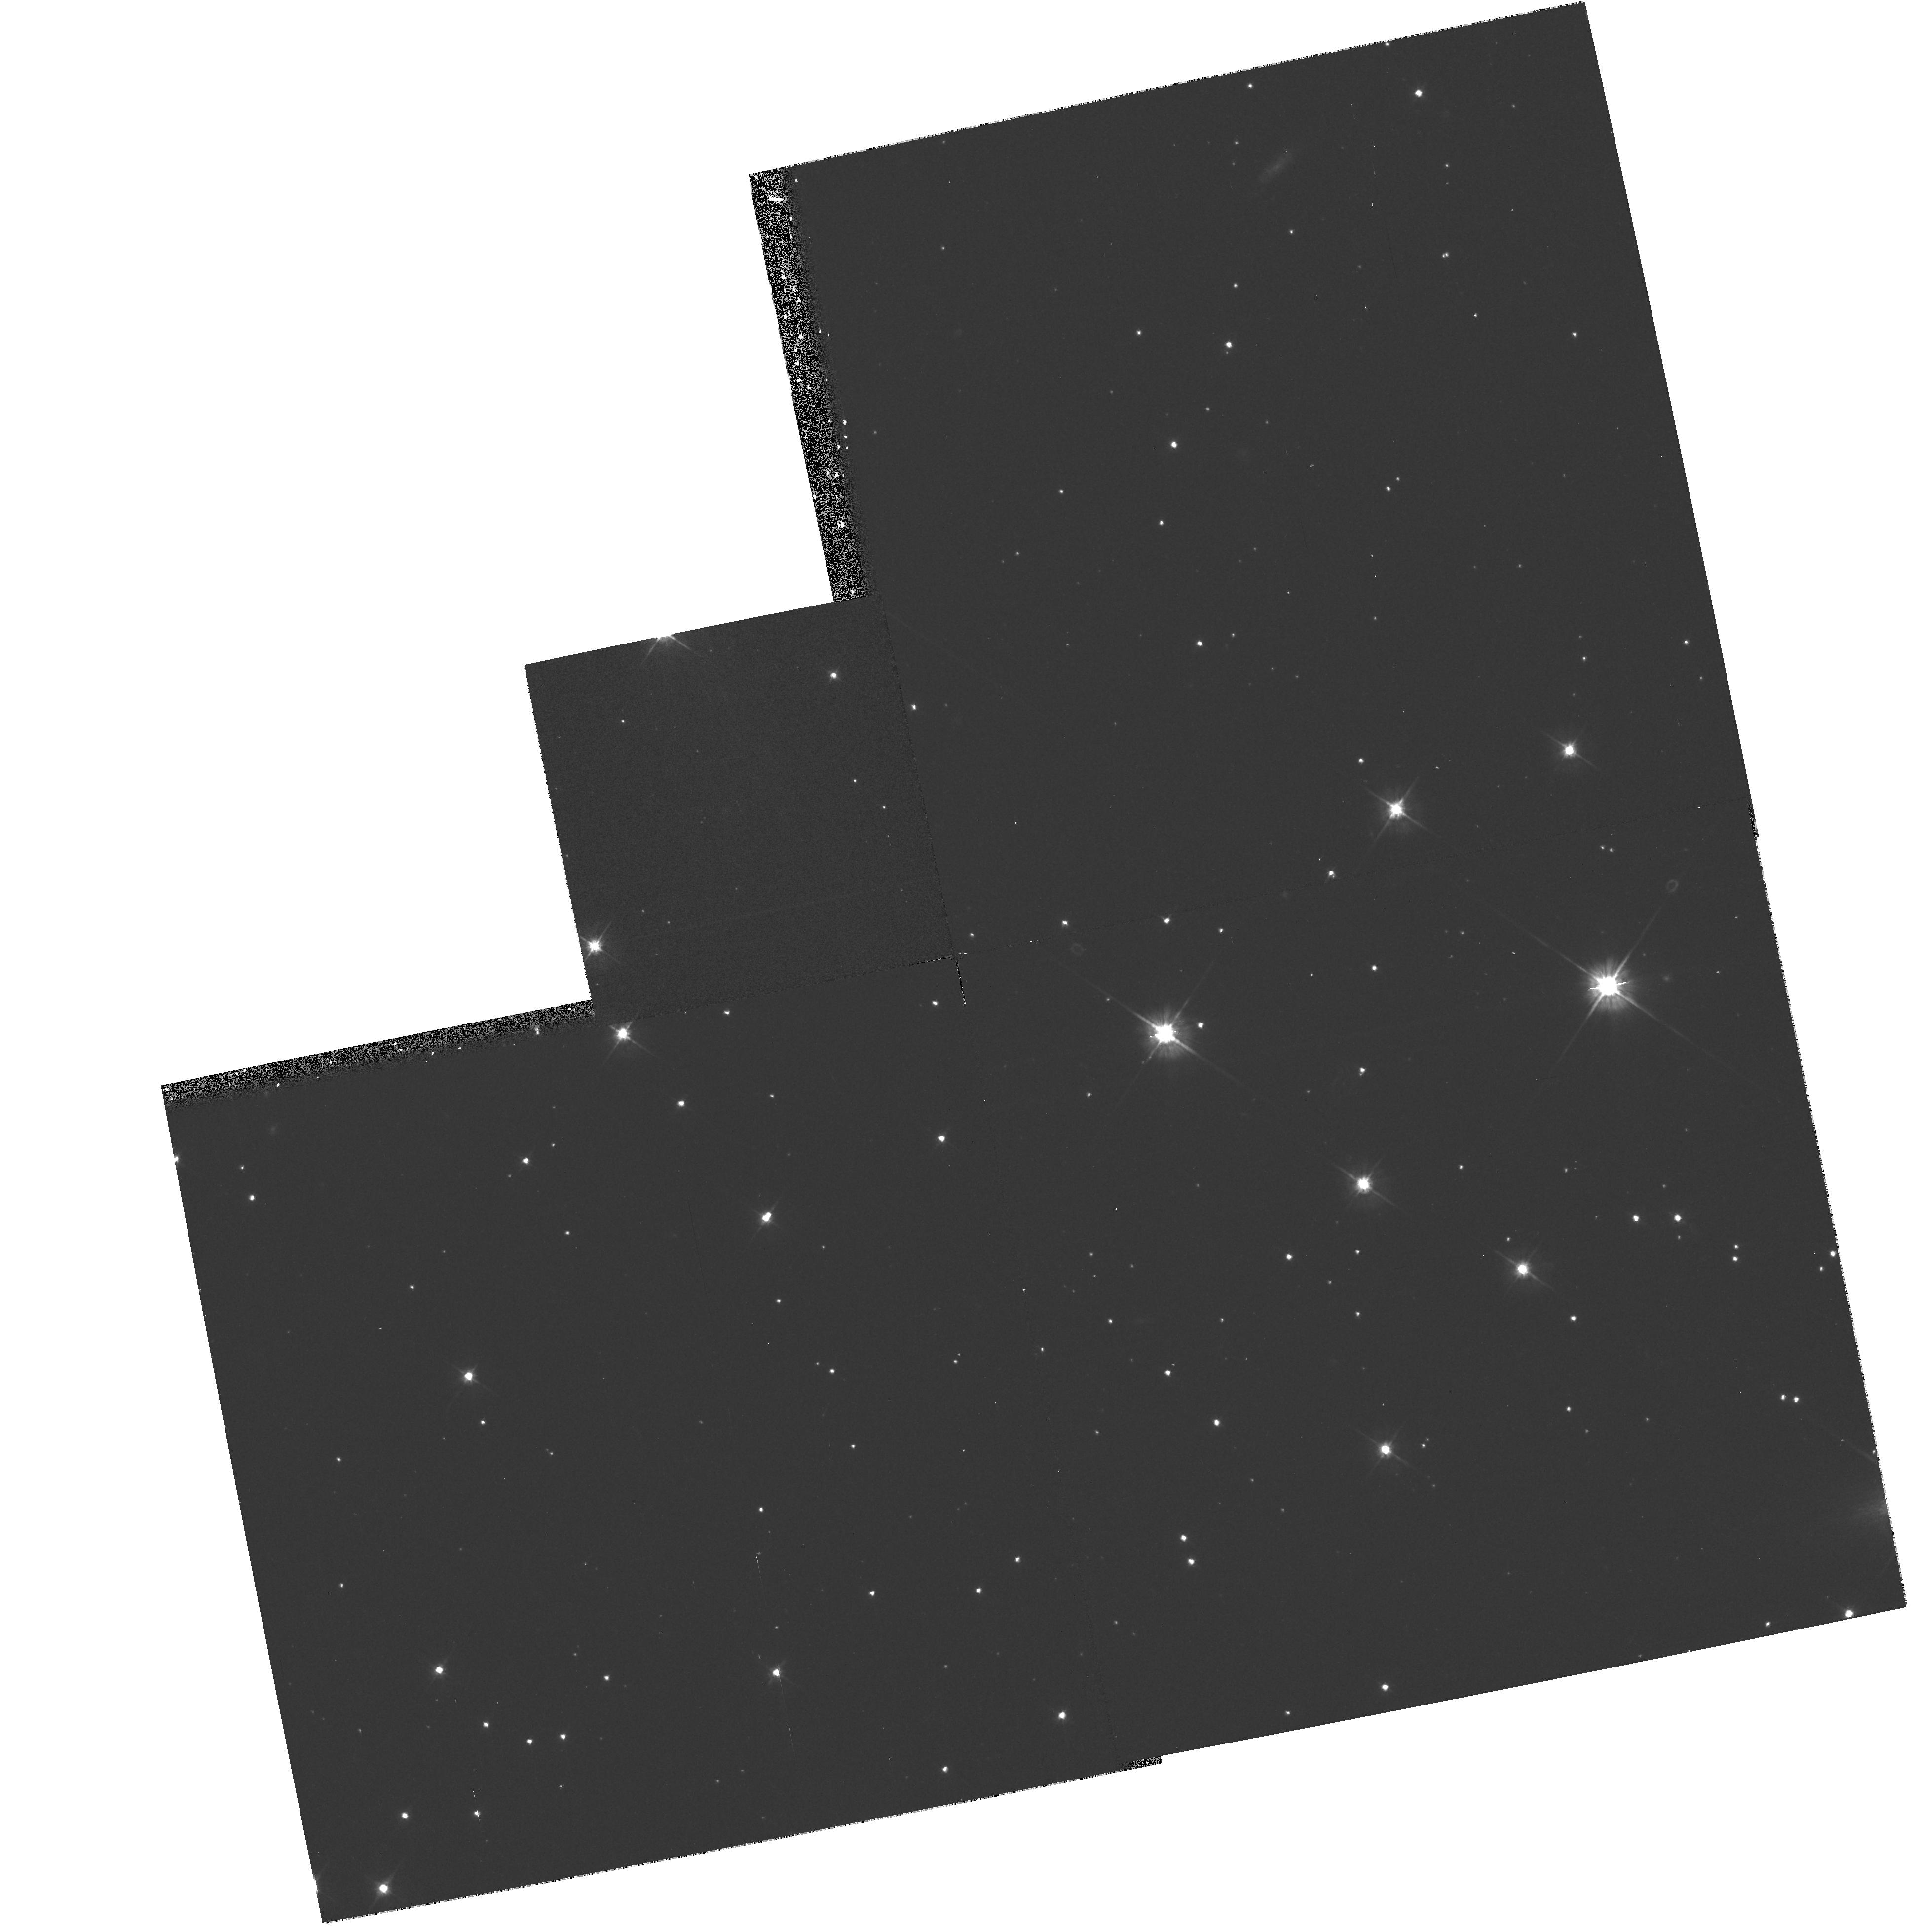
Target: QSO-204720+264402. Instrument: WFPC2/PC. Filter: F555W. Exposure: 17 min. Observation ID: hst_6629_01_wfpc2_pc_f555w_u3a701

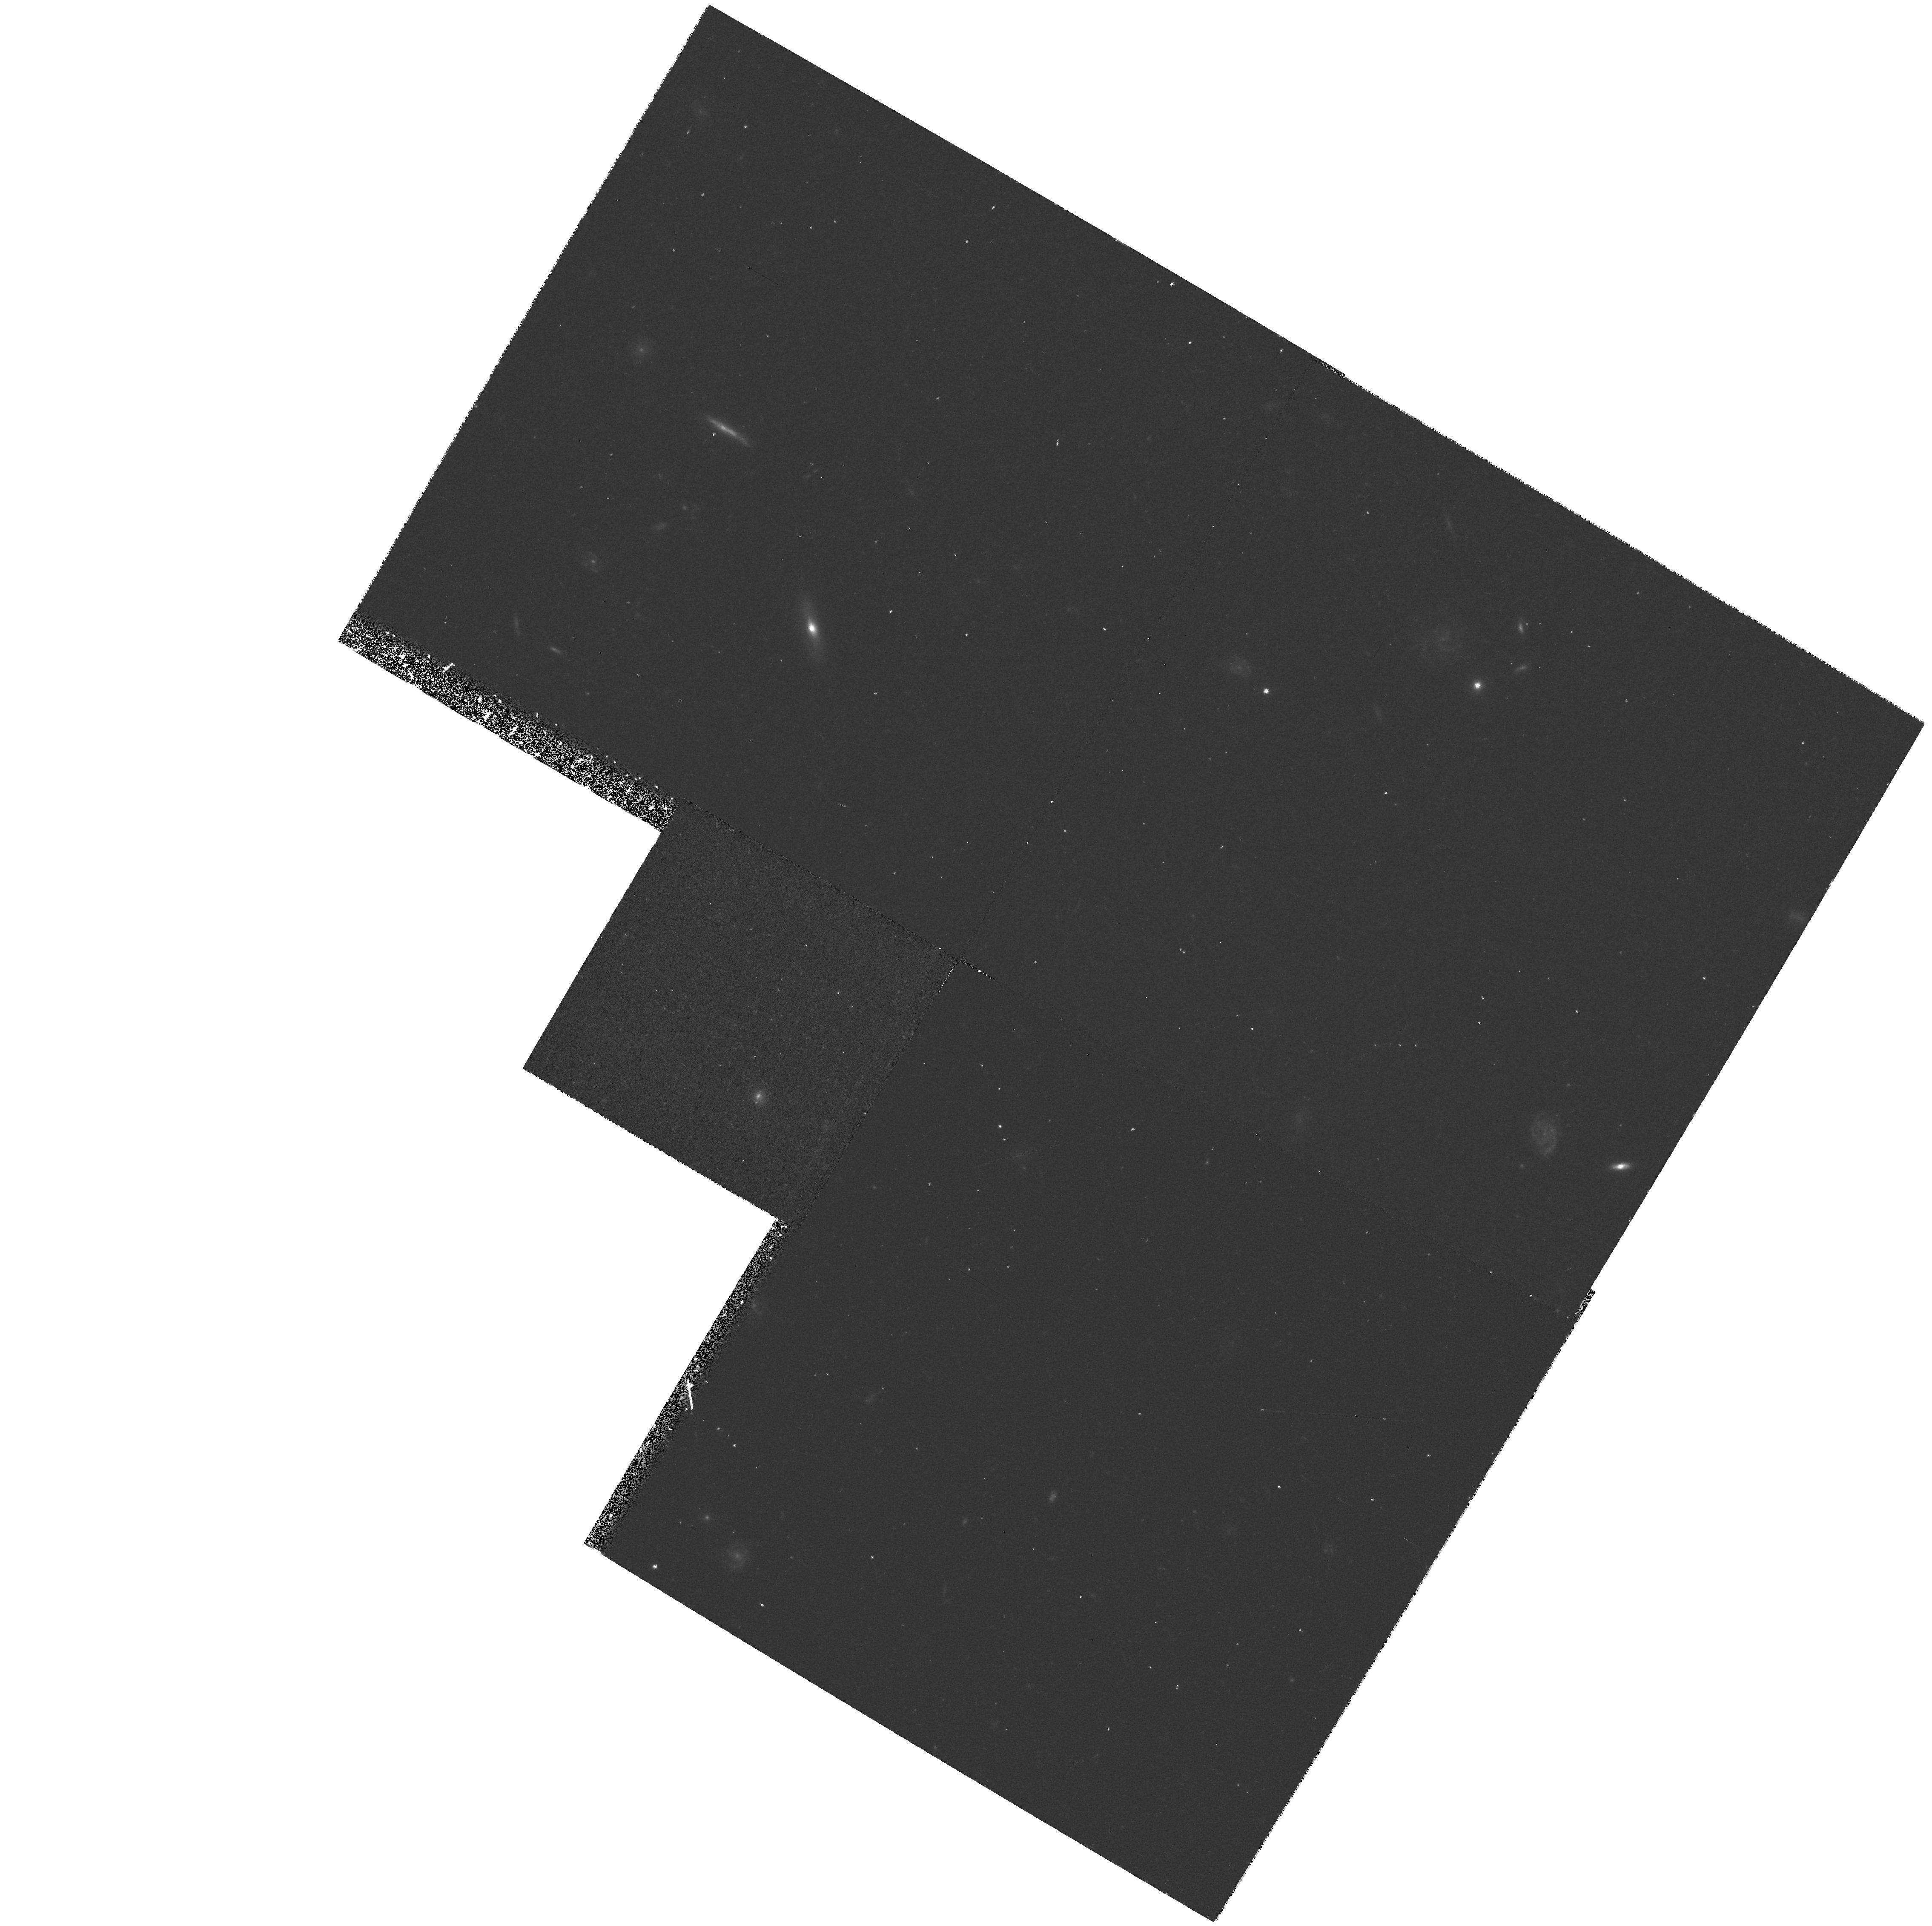
Target: QSO-113000+381203. Instrument: WFPC2/PC. Filter: F555W. Exposure: 17 min. Observation ID: hst_6629_03_wfpc2_pc_f555w_u3a703

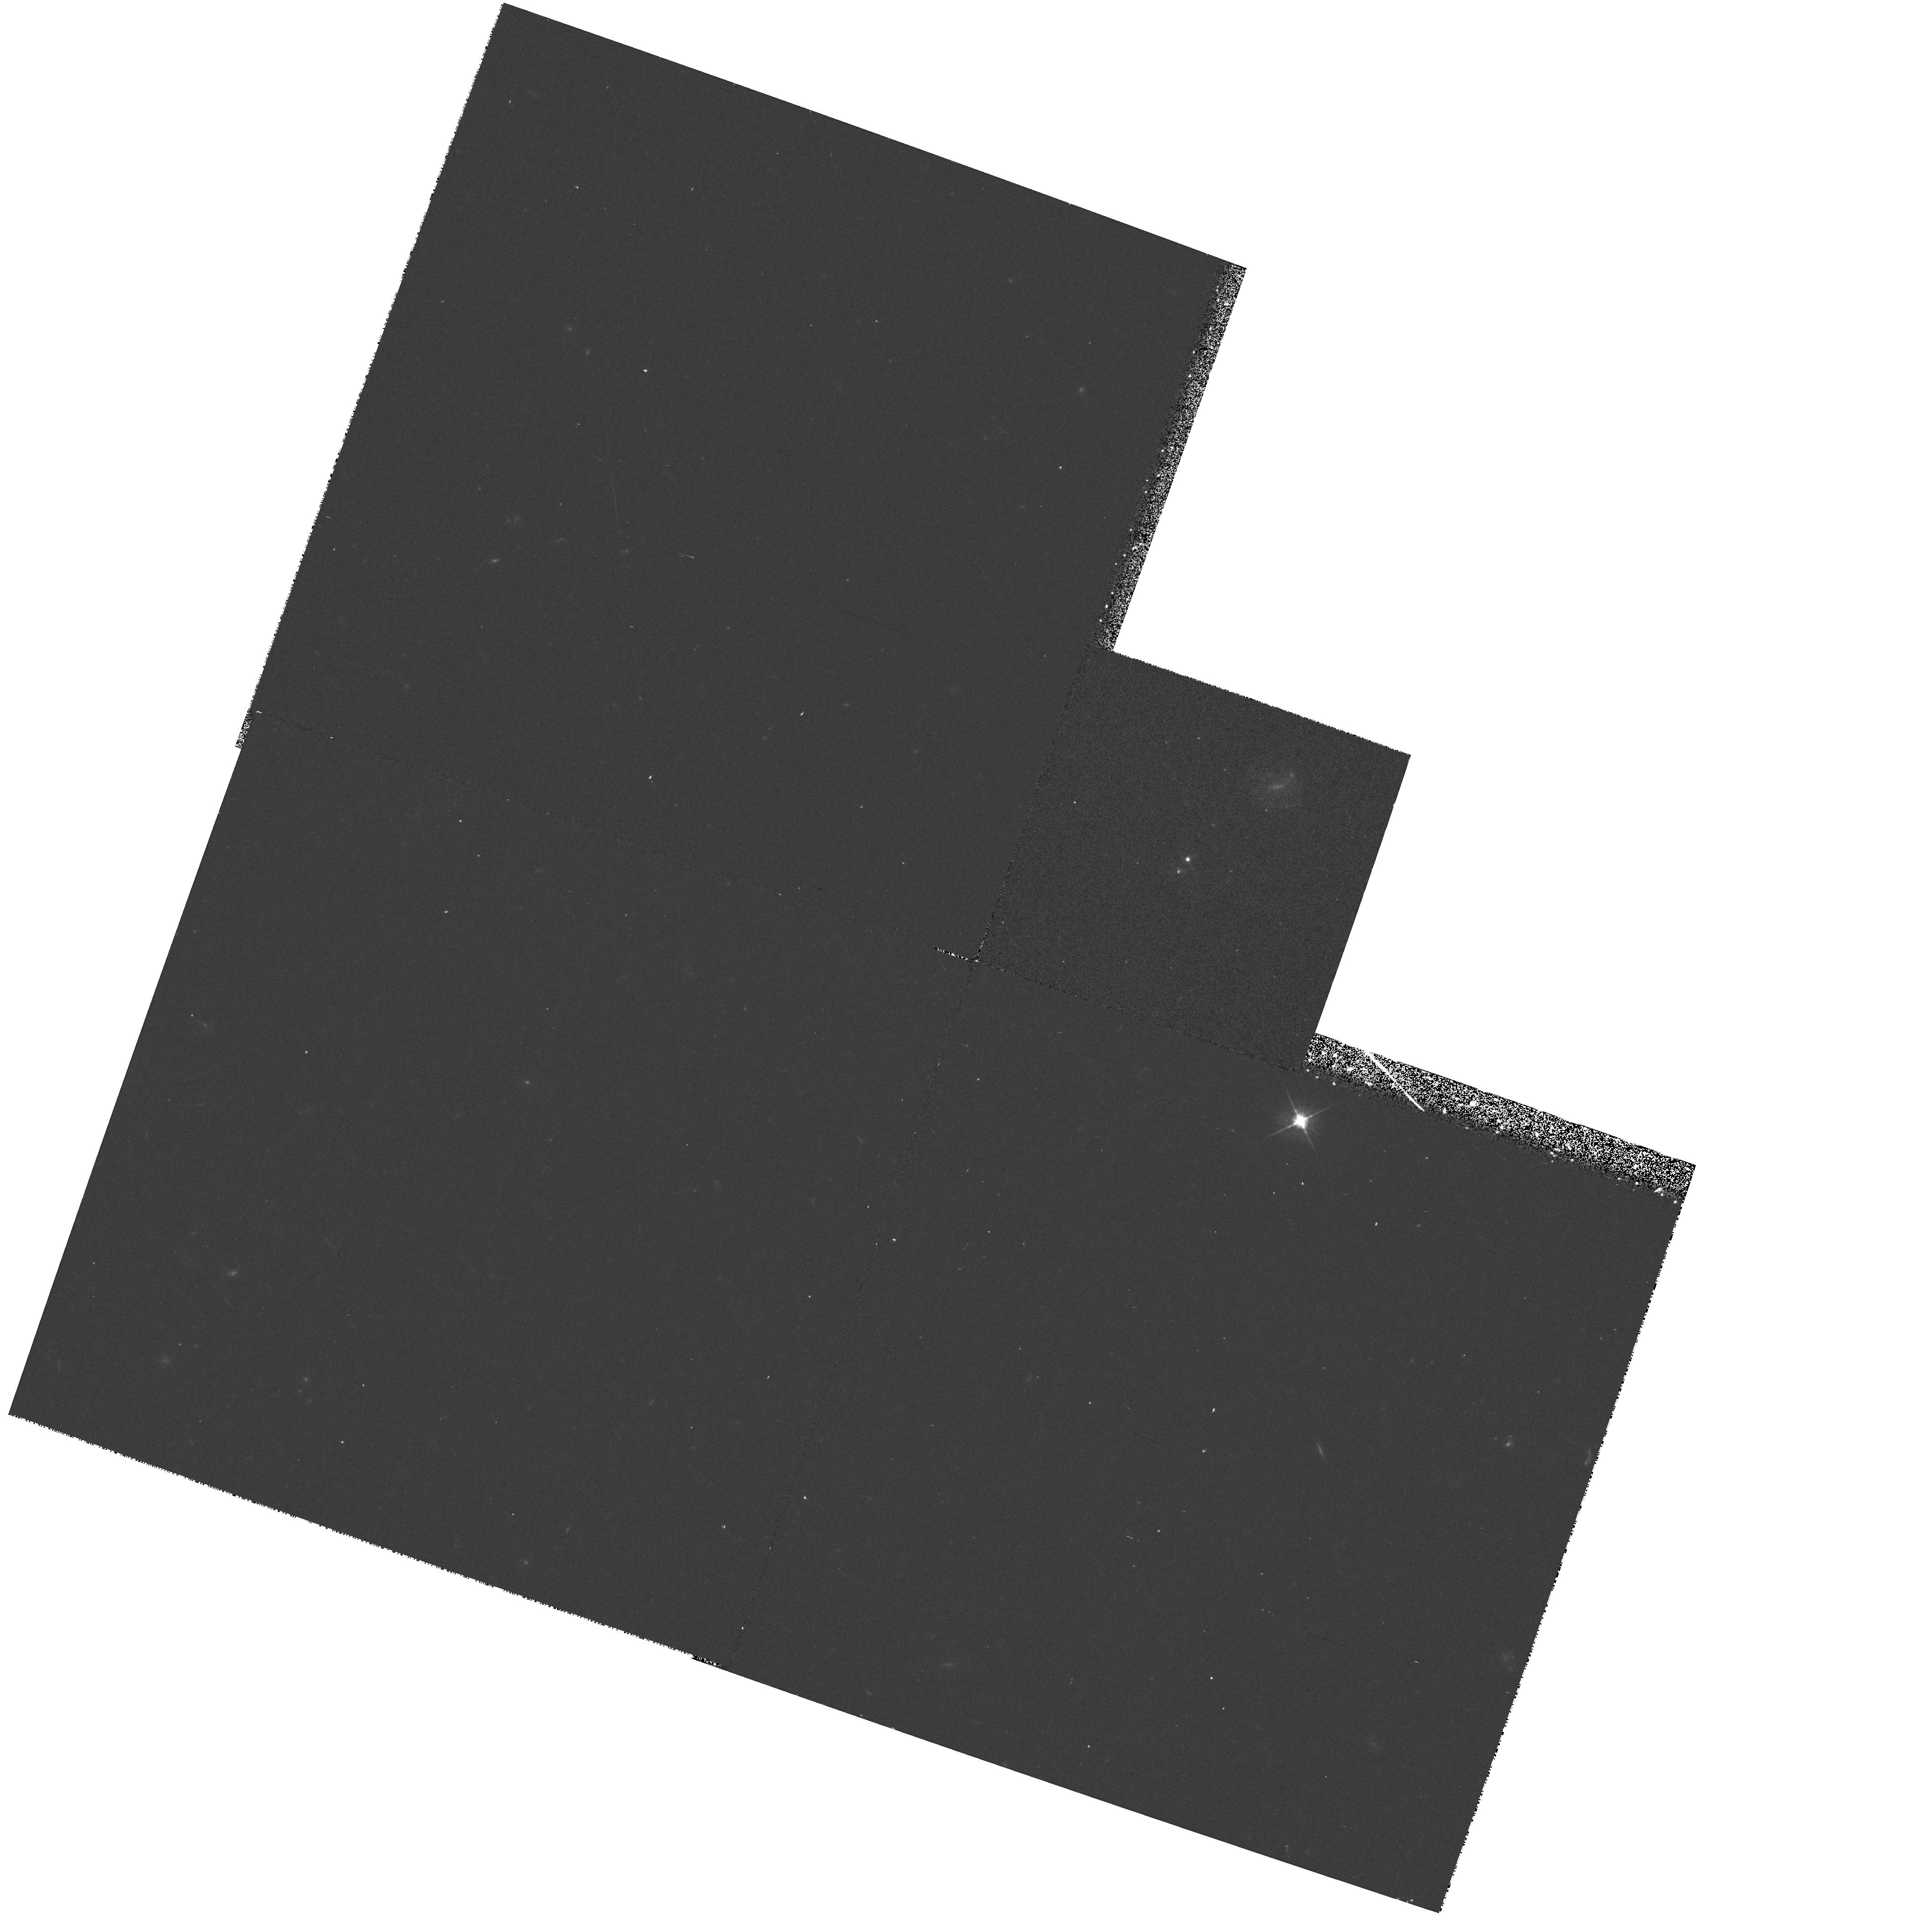
Target: QSO-103334+071126. Instrument: WFPC2/PC. Filter: F555W. Exposure: 17 min. Observation ID: hst_6629_02_wfpc2_pc_f555w_u3a702

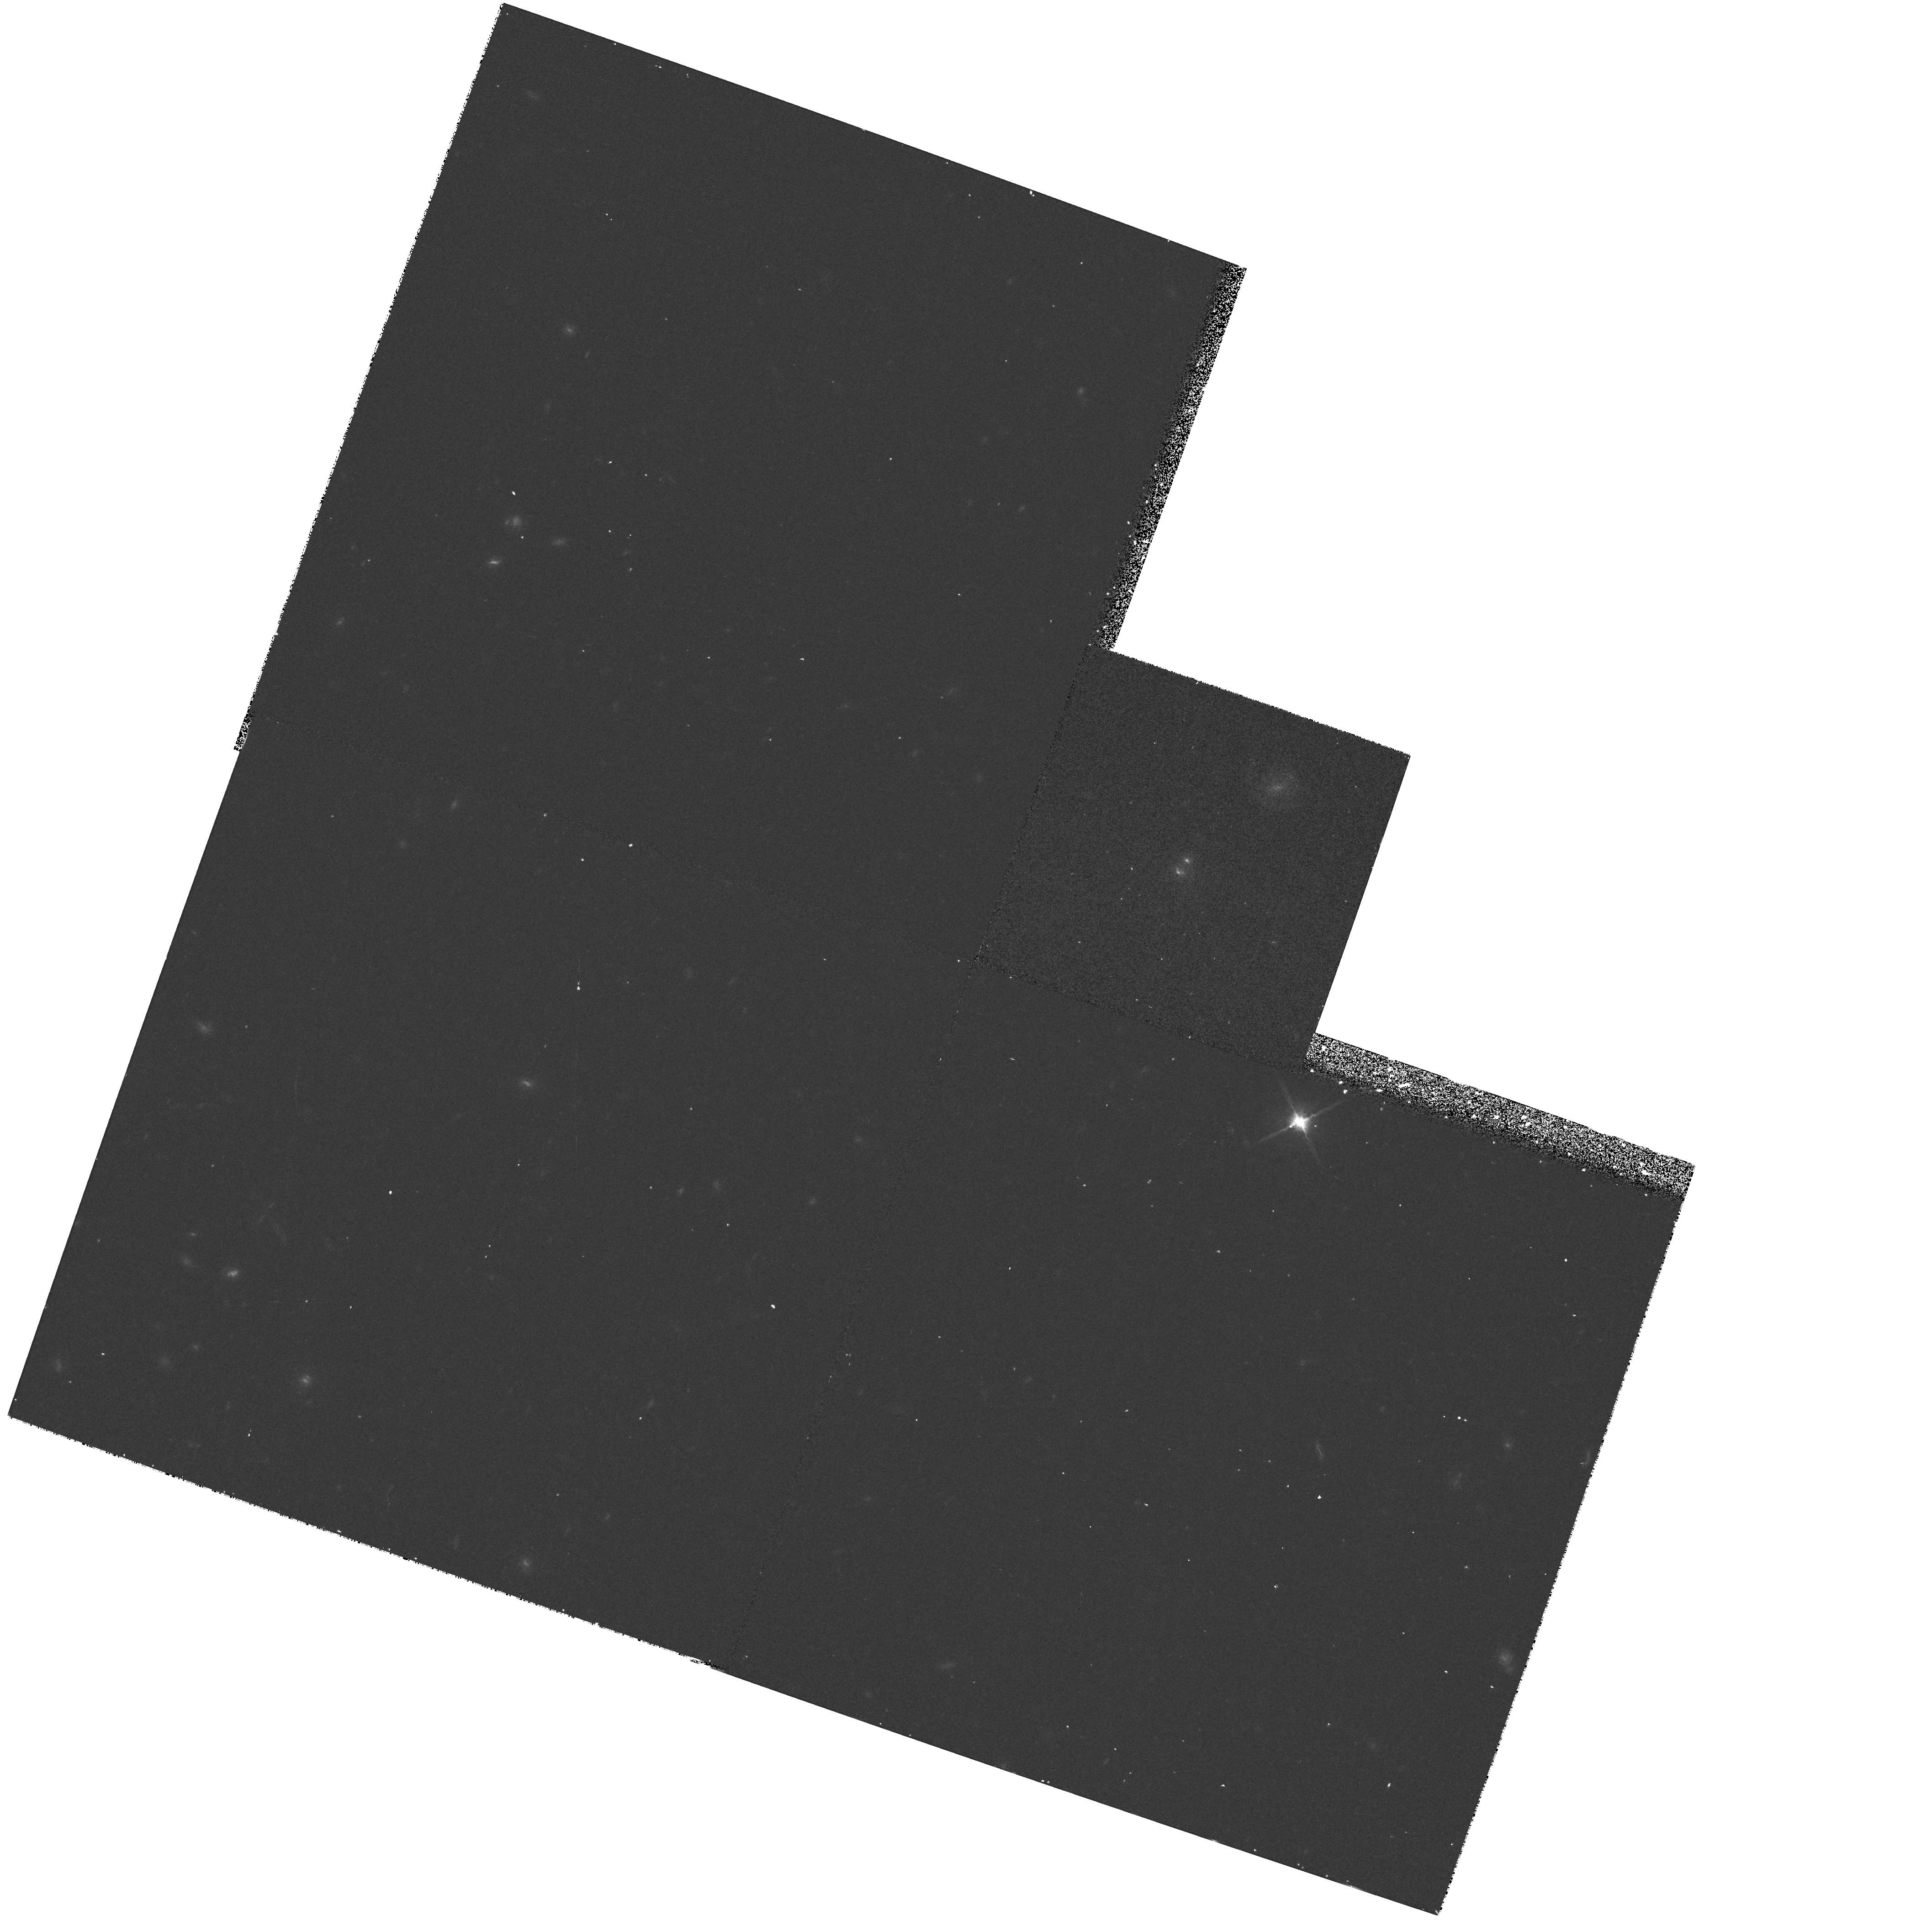
Target: QSO-103334+071126. Instrument: WFPC2/PC. Filter: F814W. Exposure: 17 min. Observation ID: hst_6629_02_wfpc2_pc_f814w_u3a702

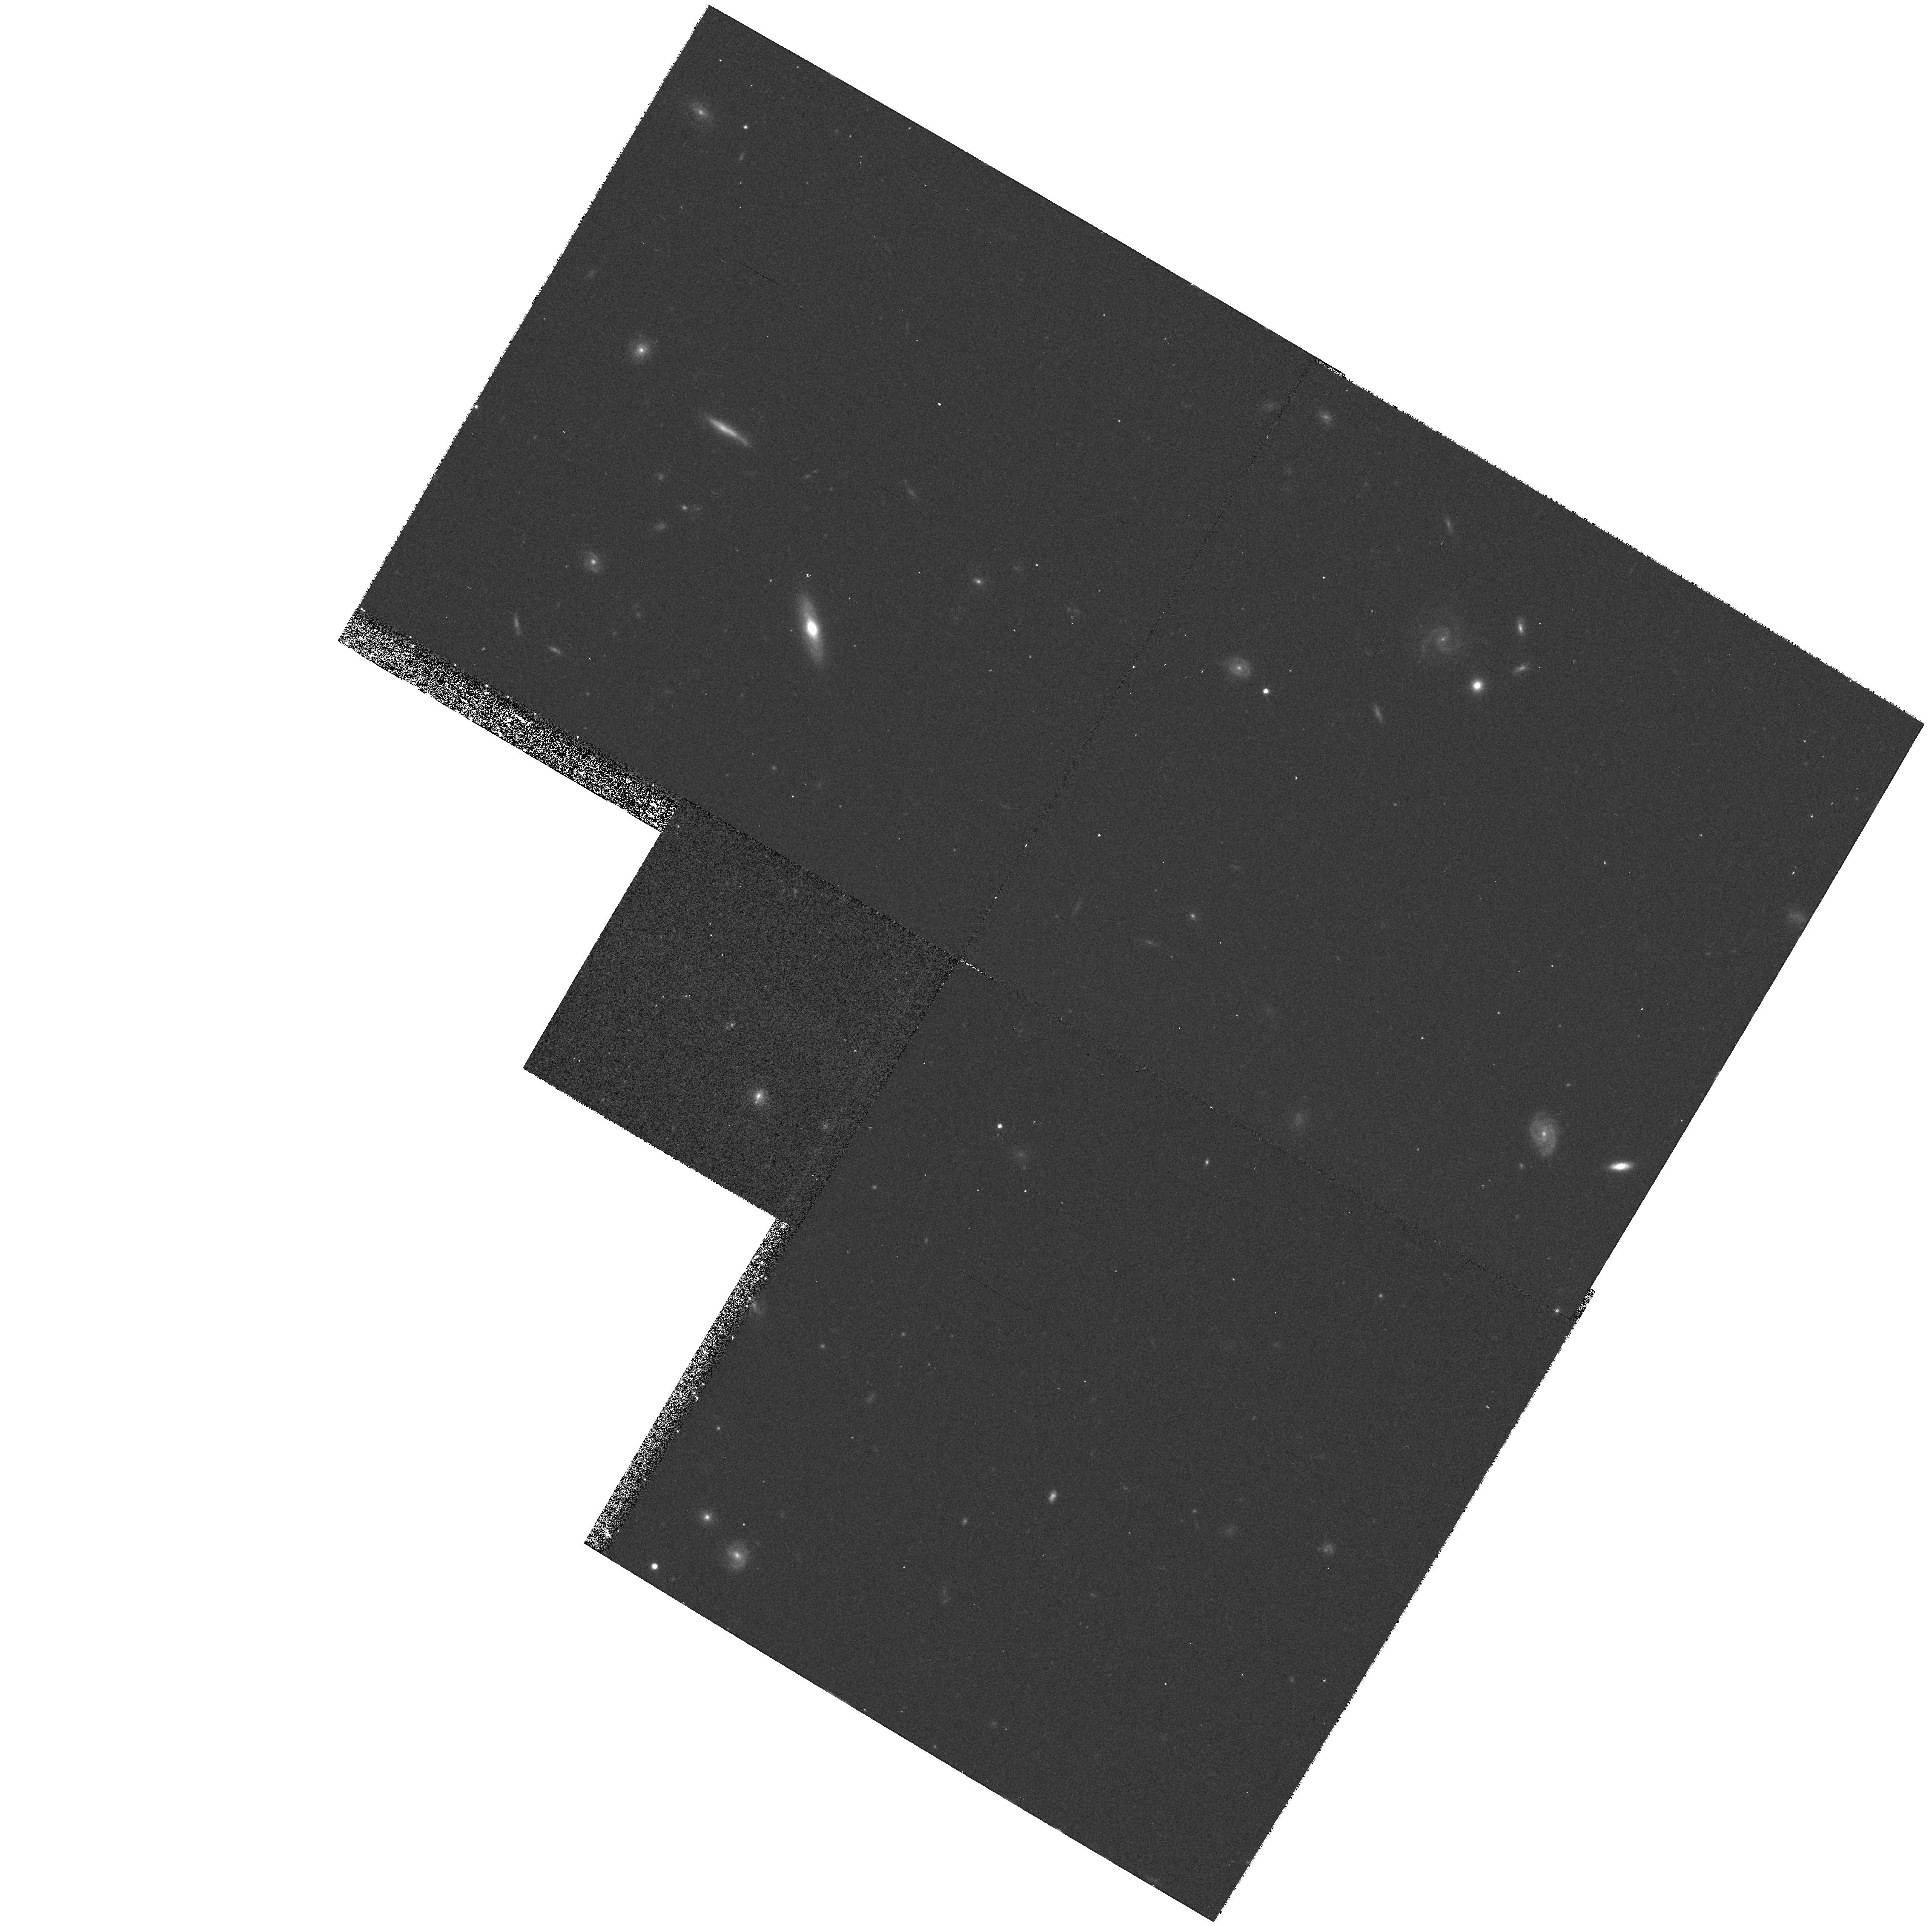
Target: QSO-113000+381203. Instrument: WFPC2/PC. Filter: F814W. Exposure: 17 min. Observation ID: hst_6629_03_wfpc2_pc_f814w_u3a703

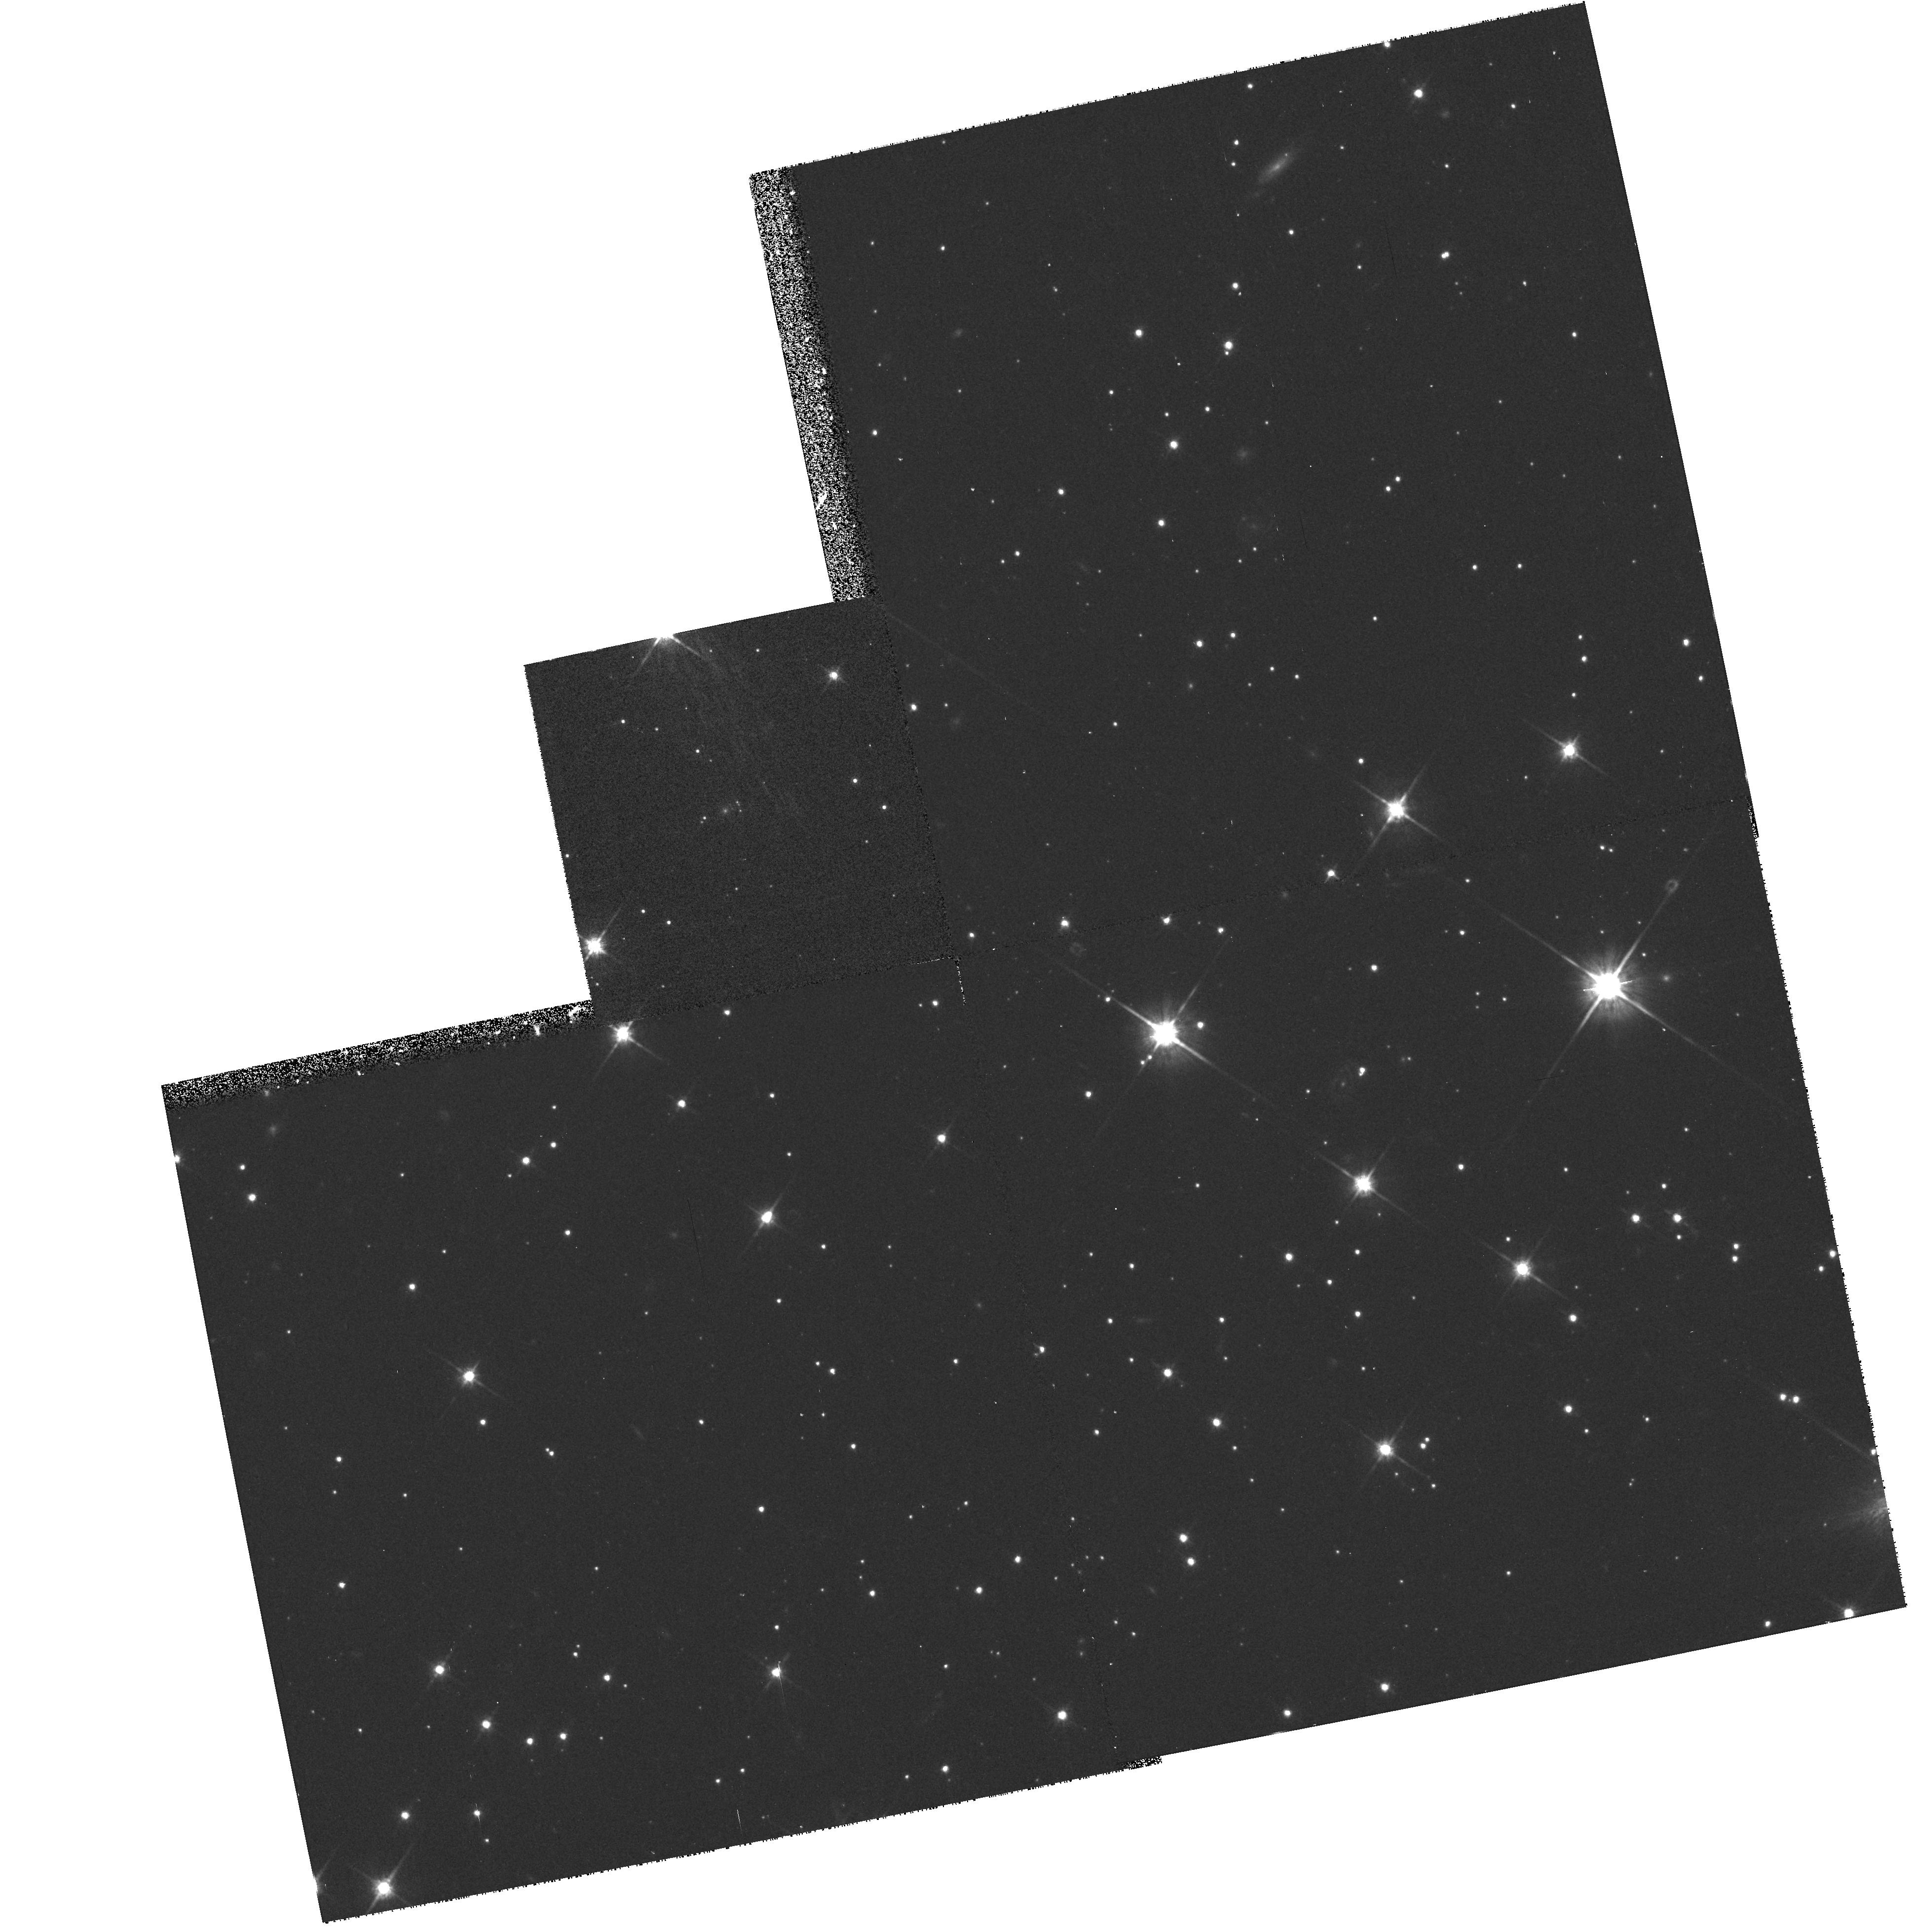
Target: QSO-204720+264402. Instrument: WFPC2/PC. Filter: F814W. Exposure: 17 min. Observation ID: hst_6629_01_wfpc2_pc_f814w_u3a701

Observations of a new sample of gravitational lens candidates (PI: Jackson, Neal J.)

gravitational lens candidates from the Cosmic Lens All-Sky Survey (CLASS) made with the VLA. The first phase of CLASS yielded two new gravitational lenses and two virtually certain candidates. All four are being followed up in Cycle 5. We now propose to investigate three more objects, two more from the first phase and one more from the recently completed second phase of CLASS. Statistically we would expect 14 lensed objects from the ~7000 targets already surveyed, based on our earlier survey which shows that 1 in 500 sources are lensed. All three new targets have multiple compact (<=30mas) flat radio spectrum components and have separations which make them difficult to study from the ground. Therefore they are uniquely suited to the capabilities of the HST. Our primary aims are to confirm the lens status by finding optical counterpatrs to the images and to identify